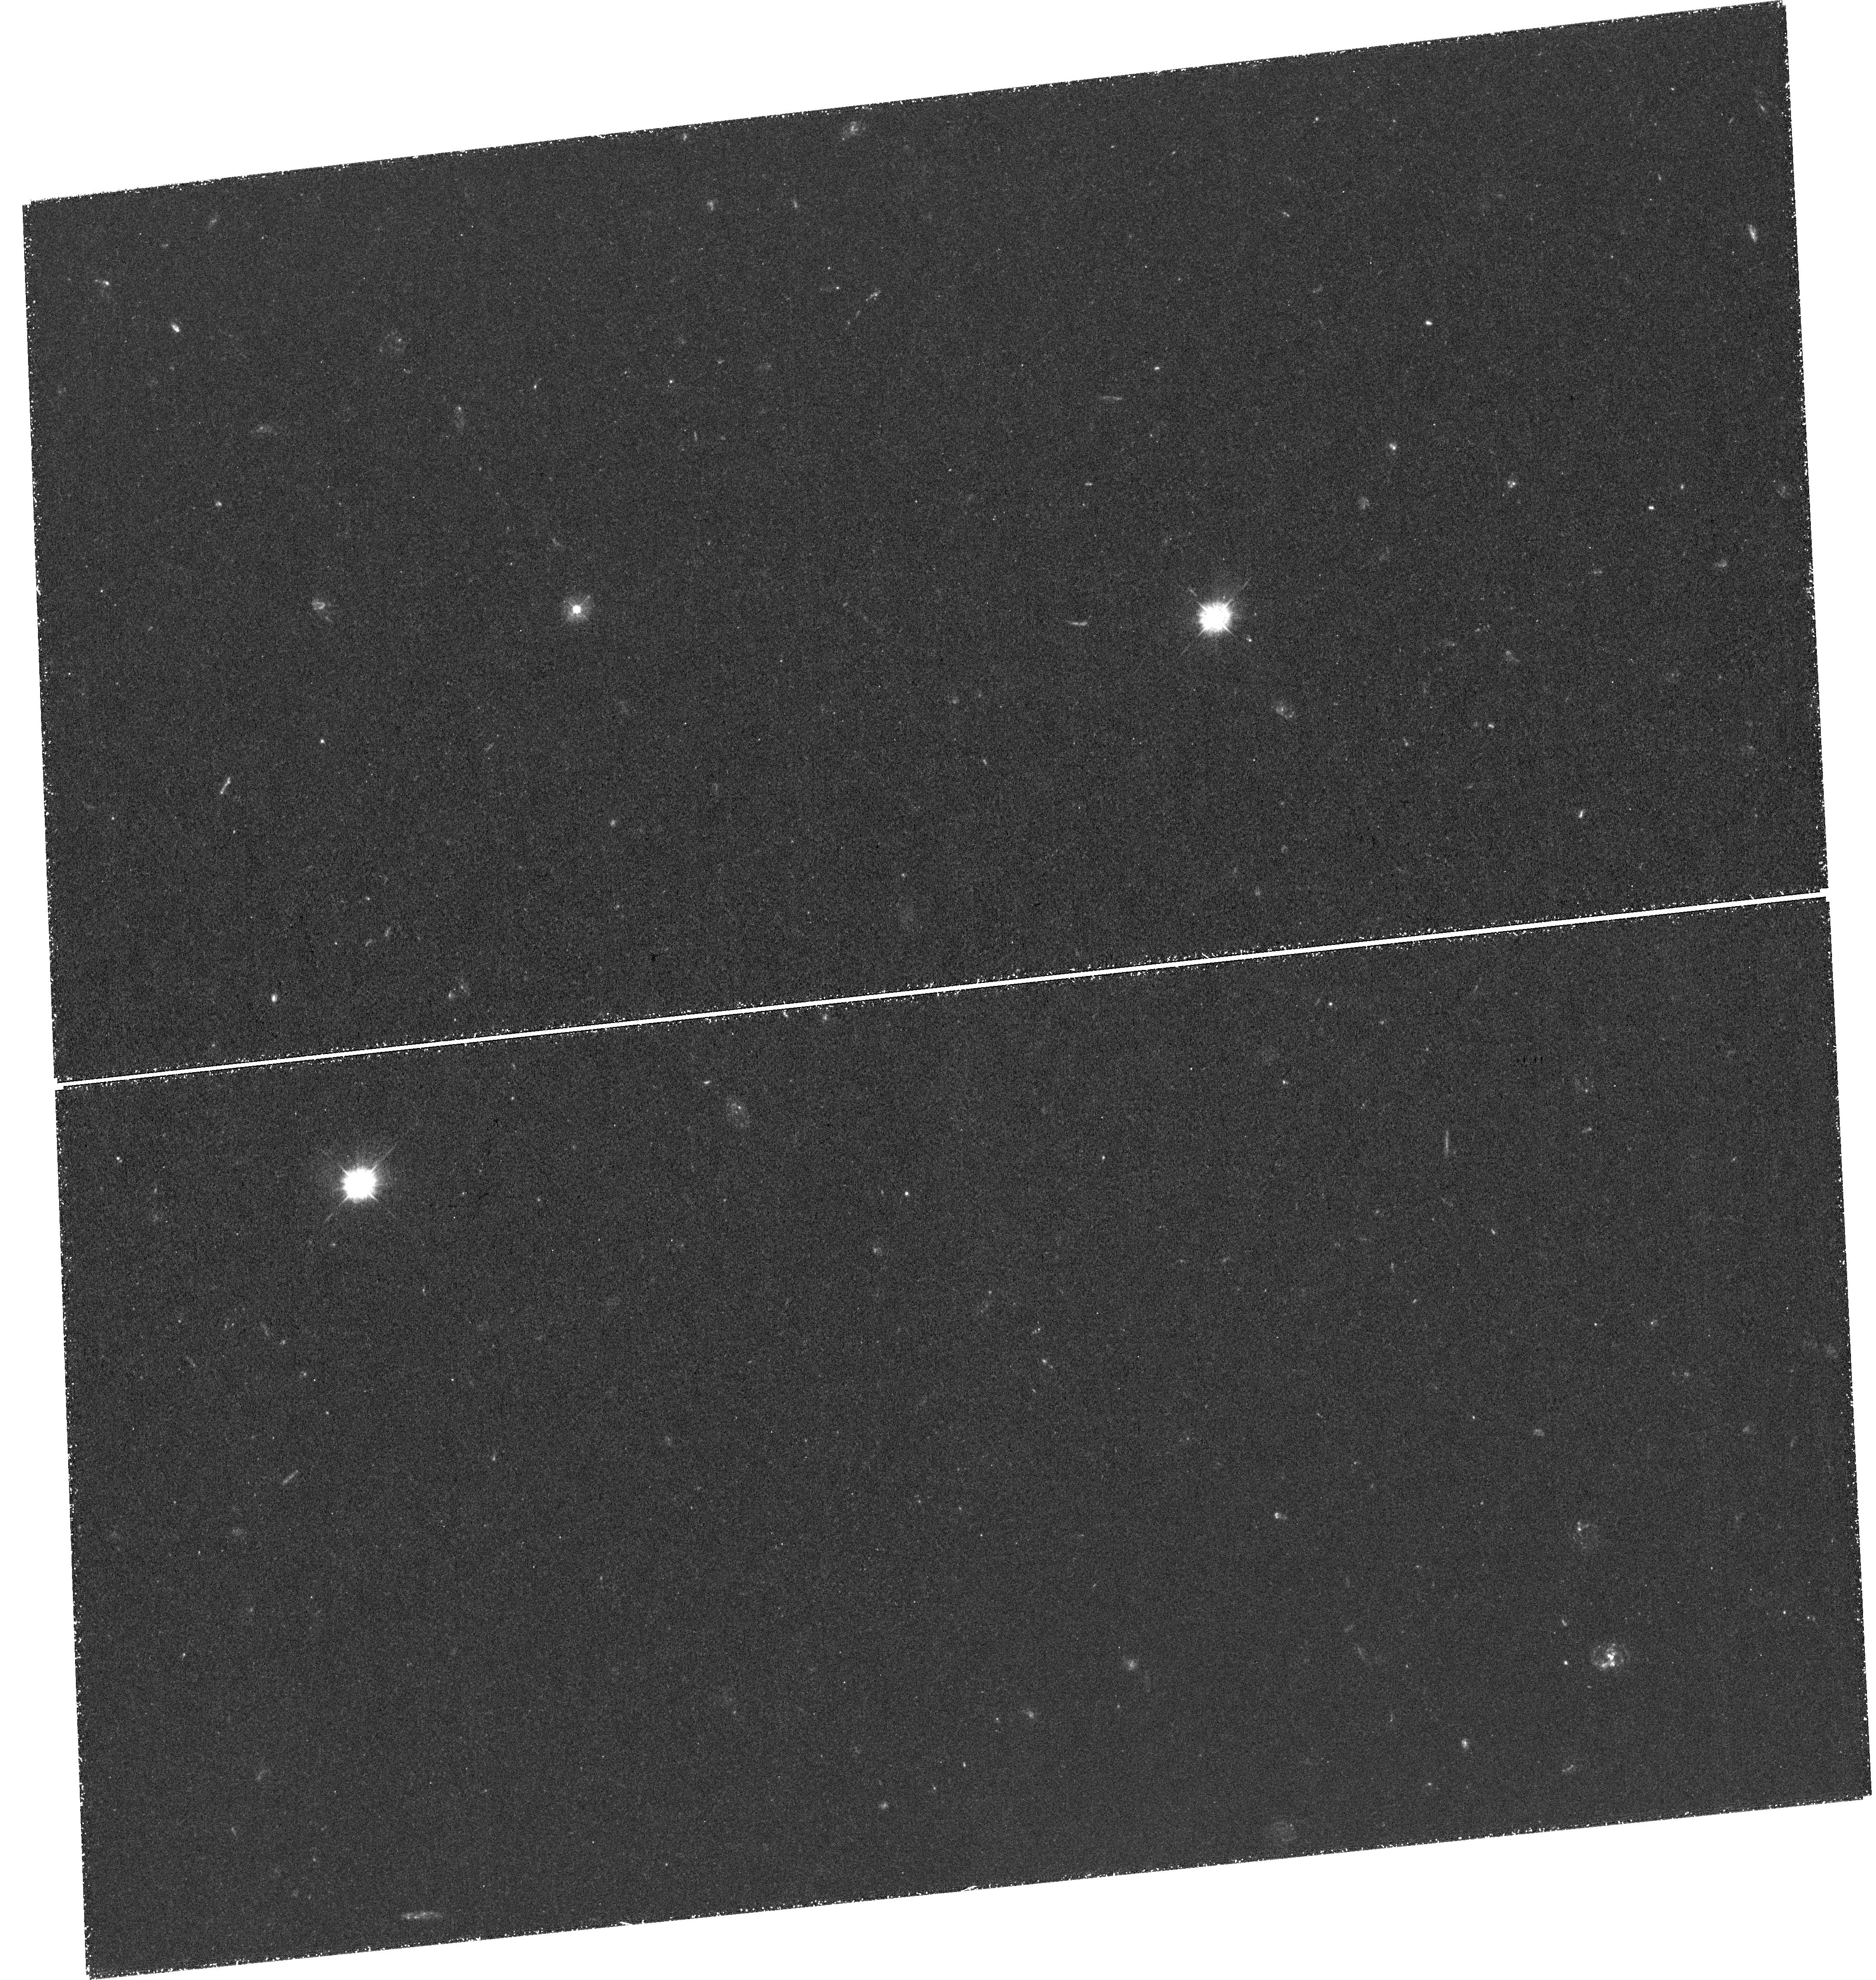
Target: J1036+2240
Instrument: WFC3/UVIS
Filter: F336W
Exposure: 3.3 h
Observation ID: hst_15416_02_wfc3_uvis_f336w_idqy02

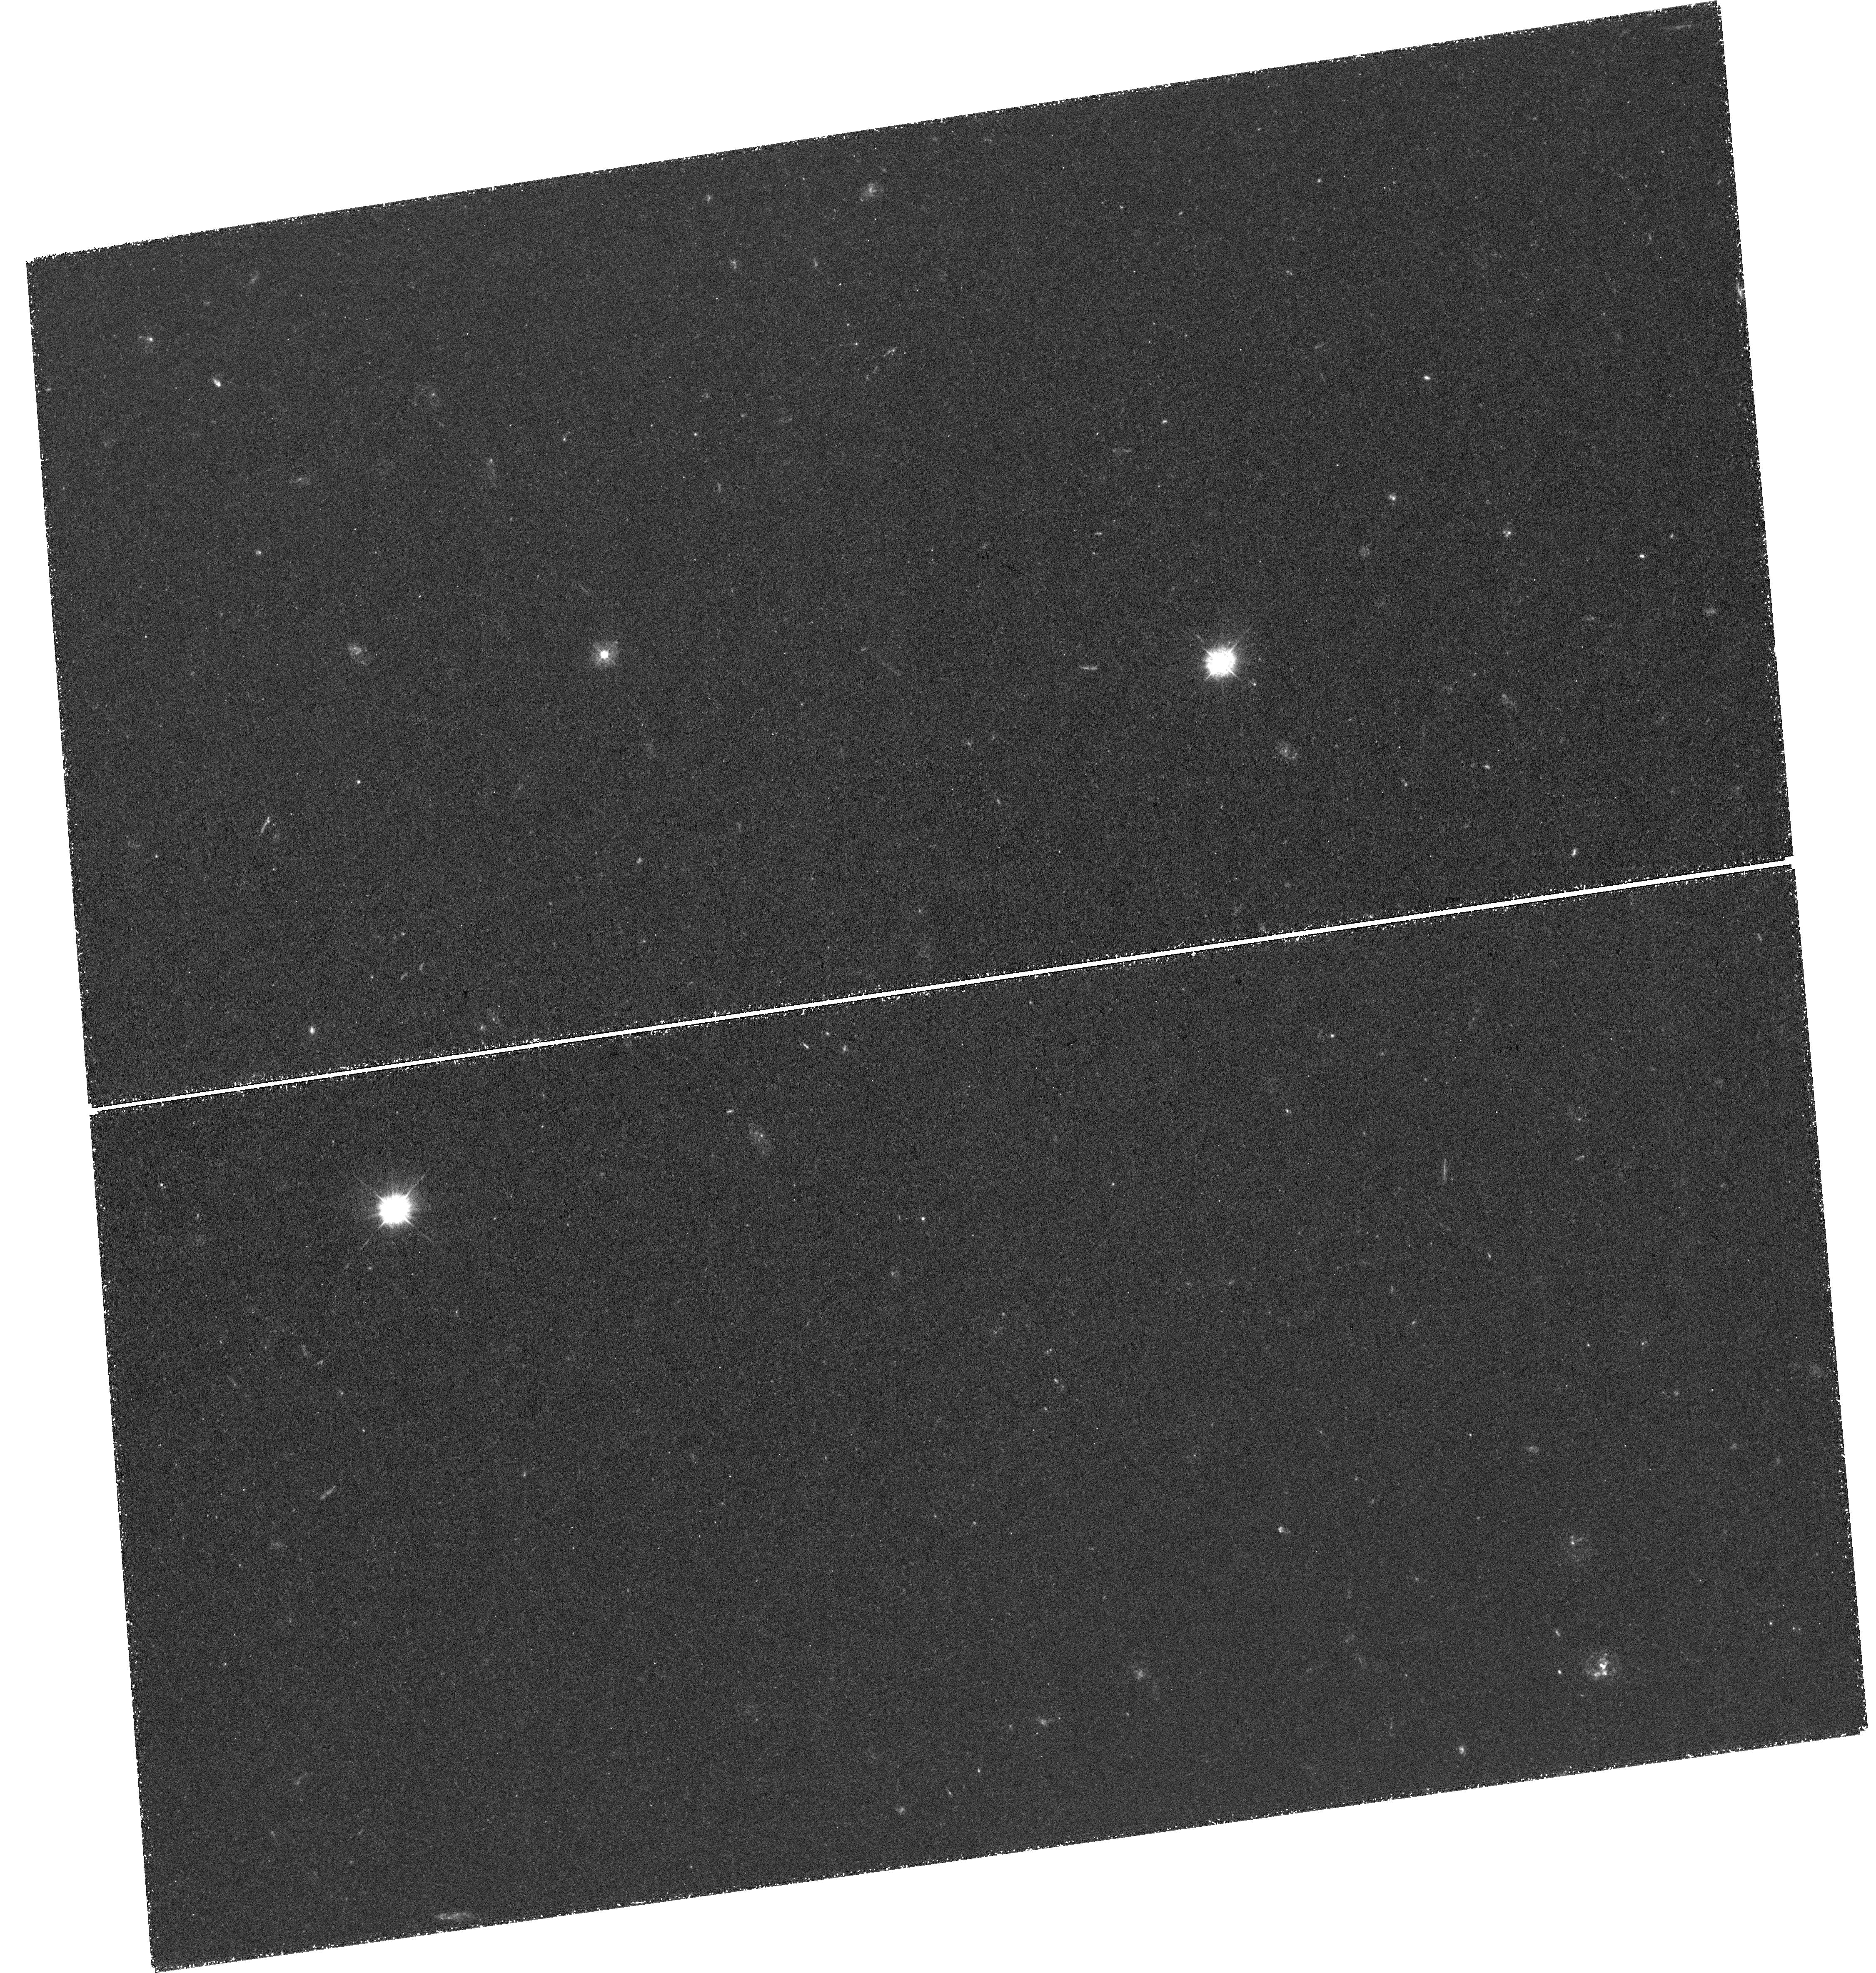
Target: J1036+2240
Instrument: WFC3/UVIS
Filter: F336W
Exposure: 3.3 h
Observation ID: hst_15416_01_wfc3_uvis_f336w_idqy01

Identifying DLA Host Galaxies: The First Deep Ultraviolet Imaging of a high NHI Damped Lyman-alpha System (PI: Rafelski, Marc)

We propose very deep imaging of the star-forming region of a high NHI z~2.4 damped Lyman-alpha system (DLA) to probe the faint galaxy population that gives rise to DLAs. We select a high NHI system to ensure detection, as it is expected to have a higher in-situ SFR. We will use a novel and proven technique that completely removes the glare of the background quasar, enabling us to reach unprecedented depths of ~0.1 Msun/yr at all impact parameters from the quasar. Specifically, we target a quasar sightline with multiple DLAs and use the higher redshift sub-DLA as a 'blocking filter' (via Lyman limit absorption) to eliminate all rest-frame FUV emission from the quasar. This enables us to search for rest-frame FUV emission from the lower redshift DLA, at wavelengths shortward of the Lyman limit of the higher redshift absorber. The high NUV throughput in F336W and high spatial resolution of WFC3/UVIS enables us to directly image the lower redshift DLA, and thus measure its star-formation rate, morphology, and impact parameter from the QSO sightline. WFC3 is the only instrument capable of directly imaging DLAs at z~2.4, where careful selection of targets, filters, and exposure times will let us measure the SFR to lower levels than previous studies. At the same time, by selecting the highest NHI system possible, its SFR will be higher, making this our best chance for imaging a DLA host galaxy. This target was identified and confirmed after the most recent proposal deadline. By studying this system, it will also pave the way to build a sample of such systems in the next cycle to learn about the DLA population as a whole, and address what type of galaxies give rise to DLAs.